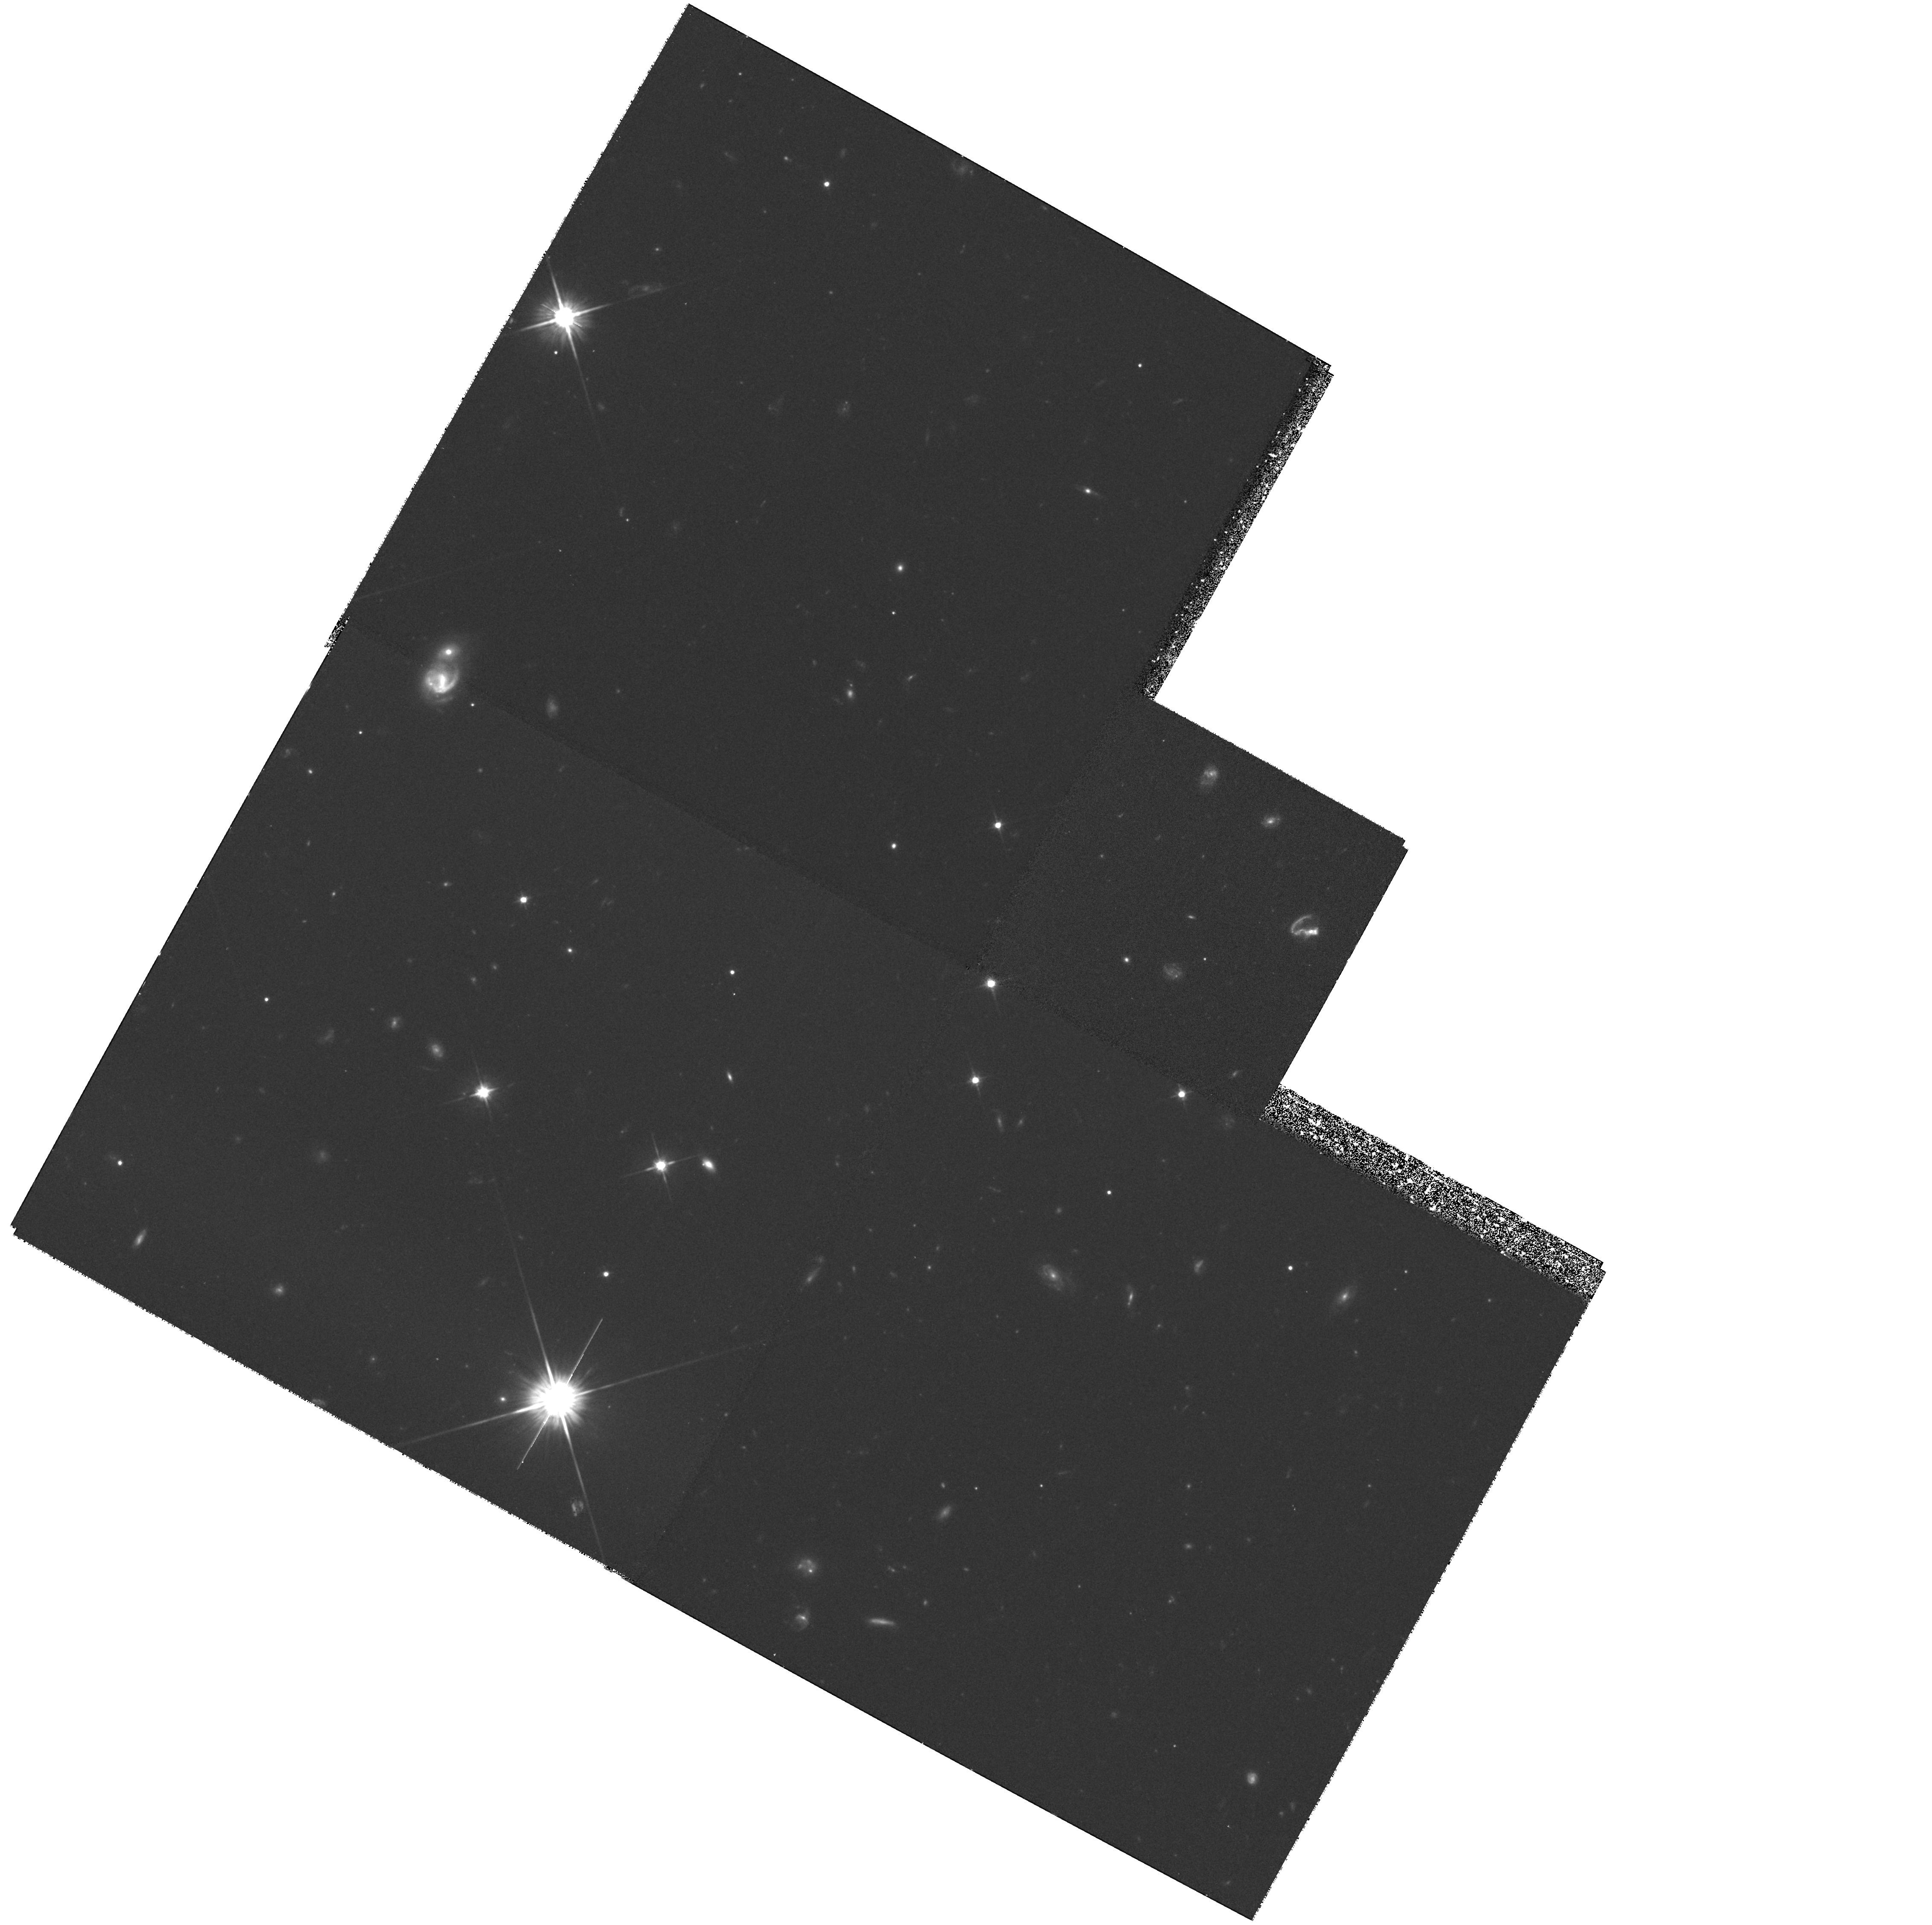
Target: Q1511-FIELD
Instrument: WFPC2/PC
Filter: F702W
Exposure: 1.4 h
Observation ID: hst_6557_10_wfpc2_pc_f702w_u36810

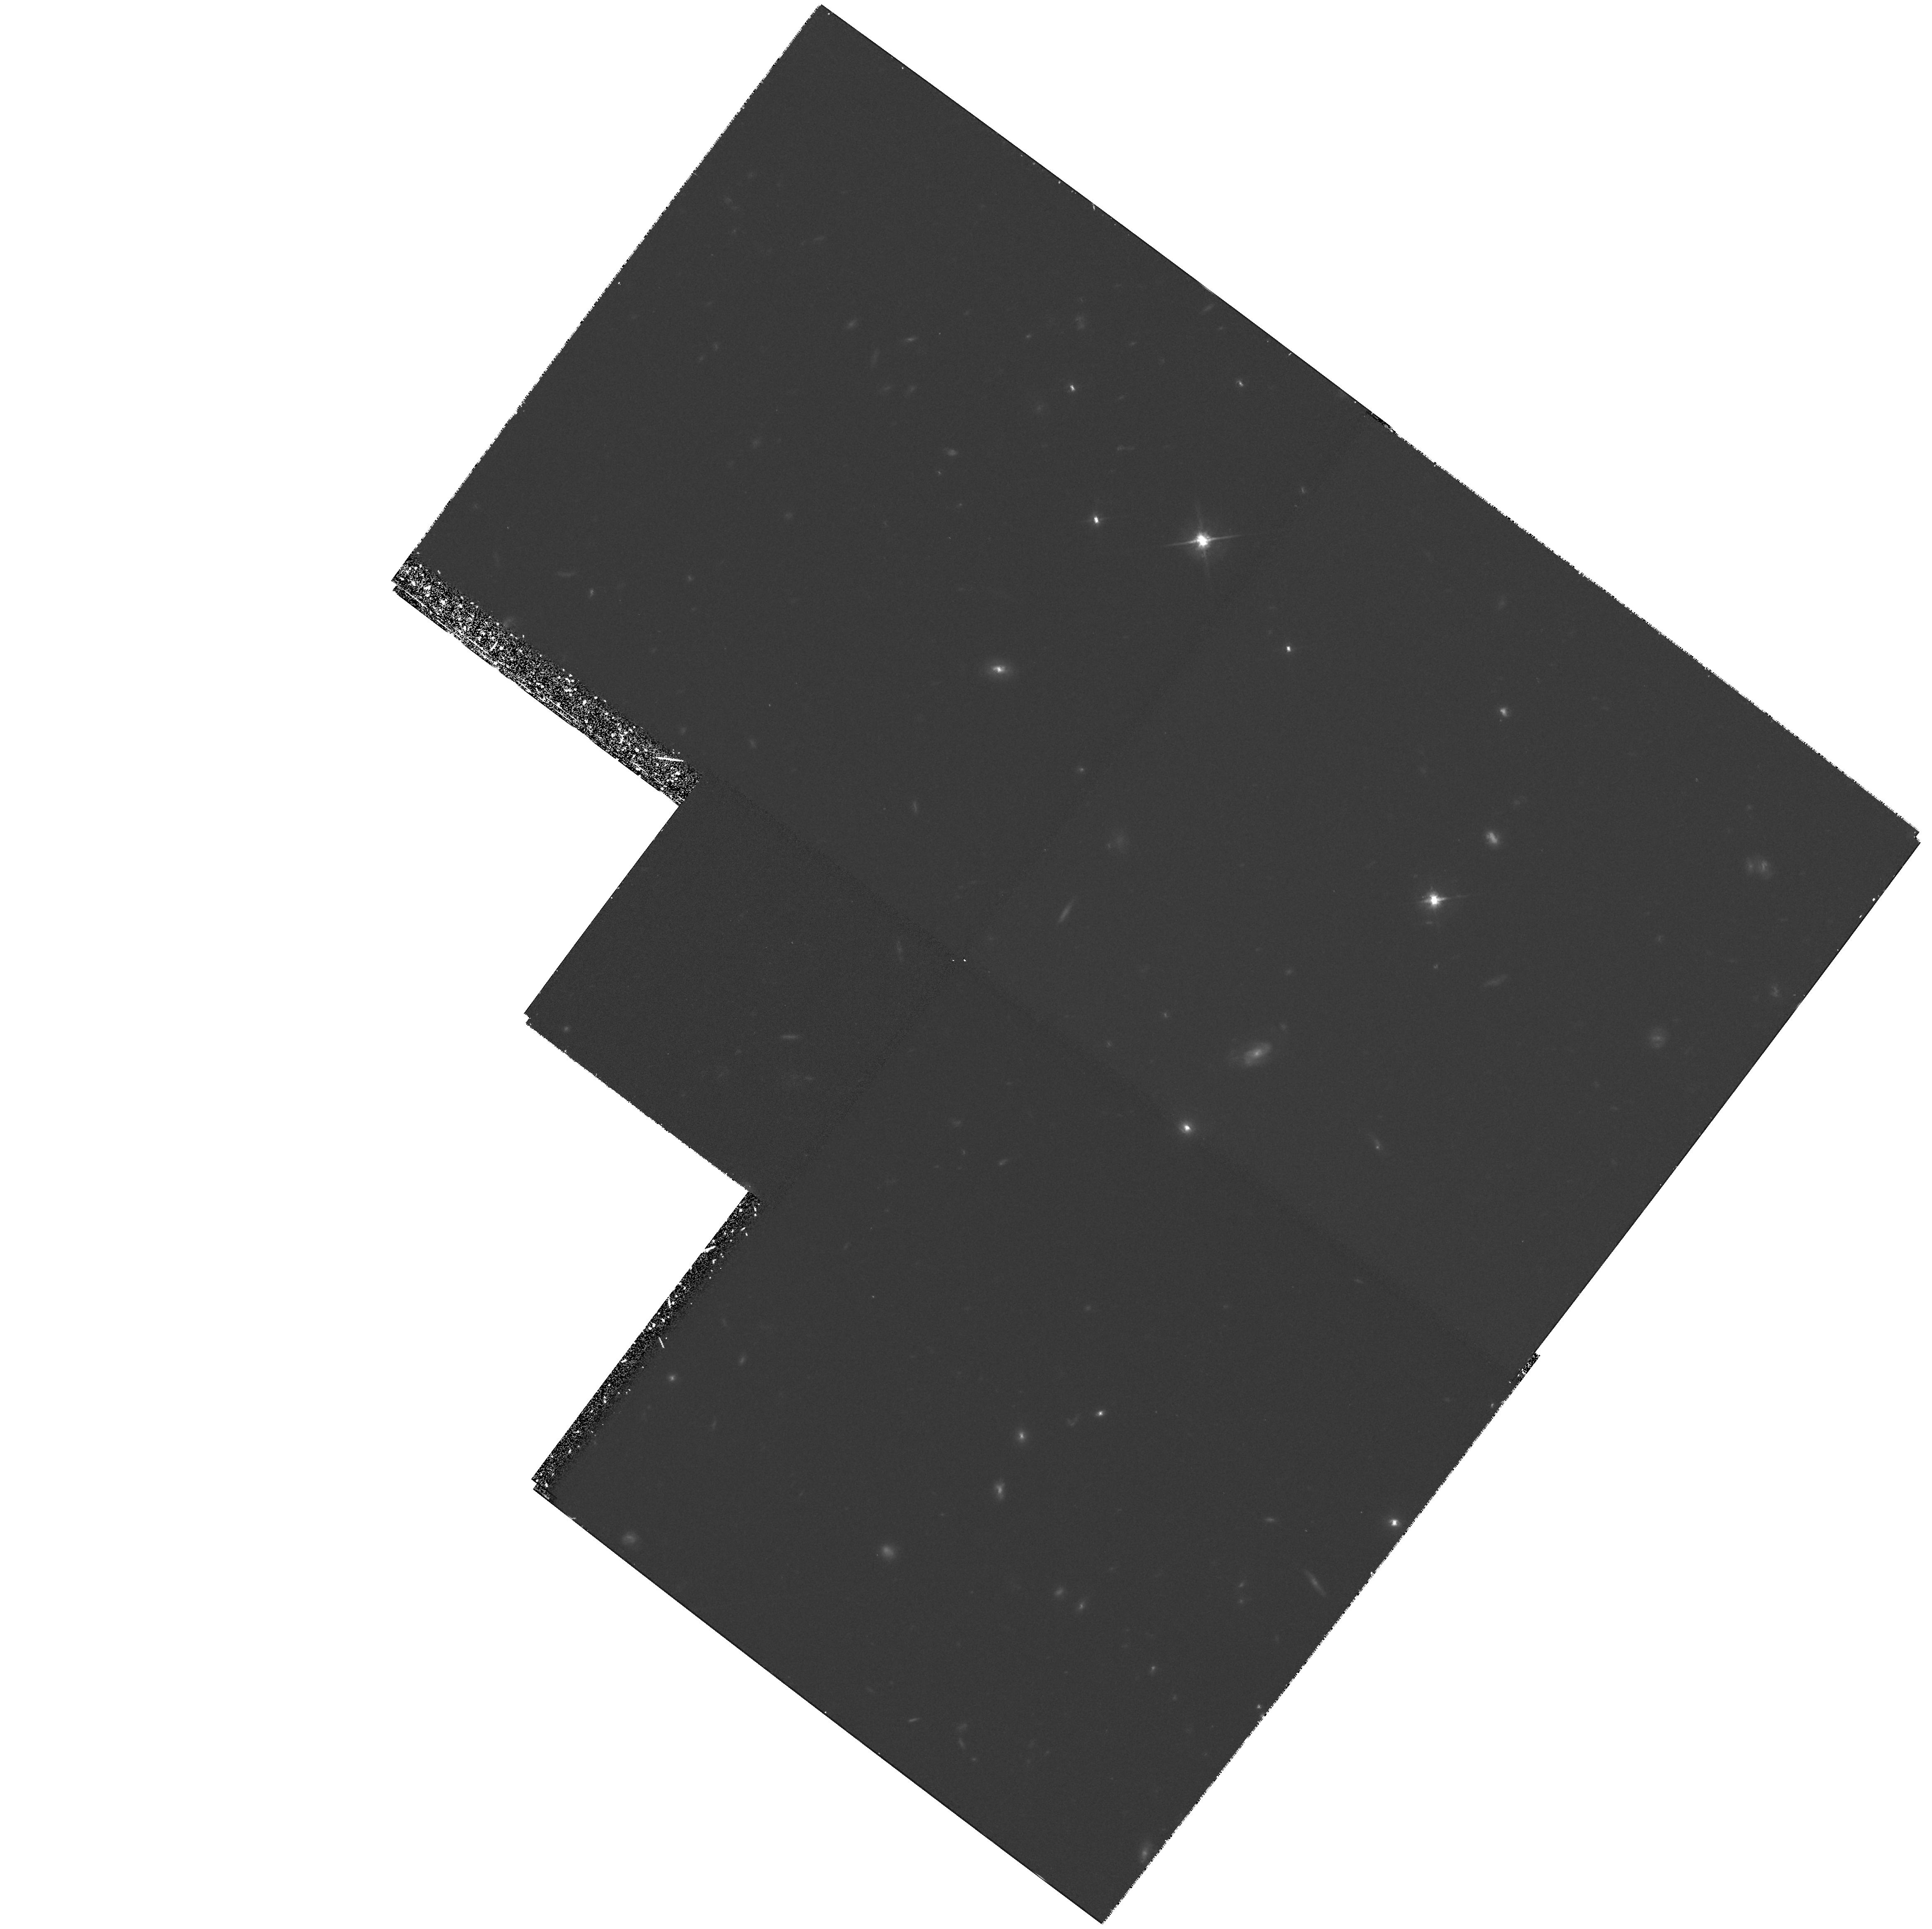
Target: Q1019-FIELD
Instrument: WFPC2/PC
Filter: F702W
Exposure: 1.4 h
Observation ID: hst_6557_06_wfpc2_pc_f702w_u36806

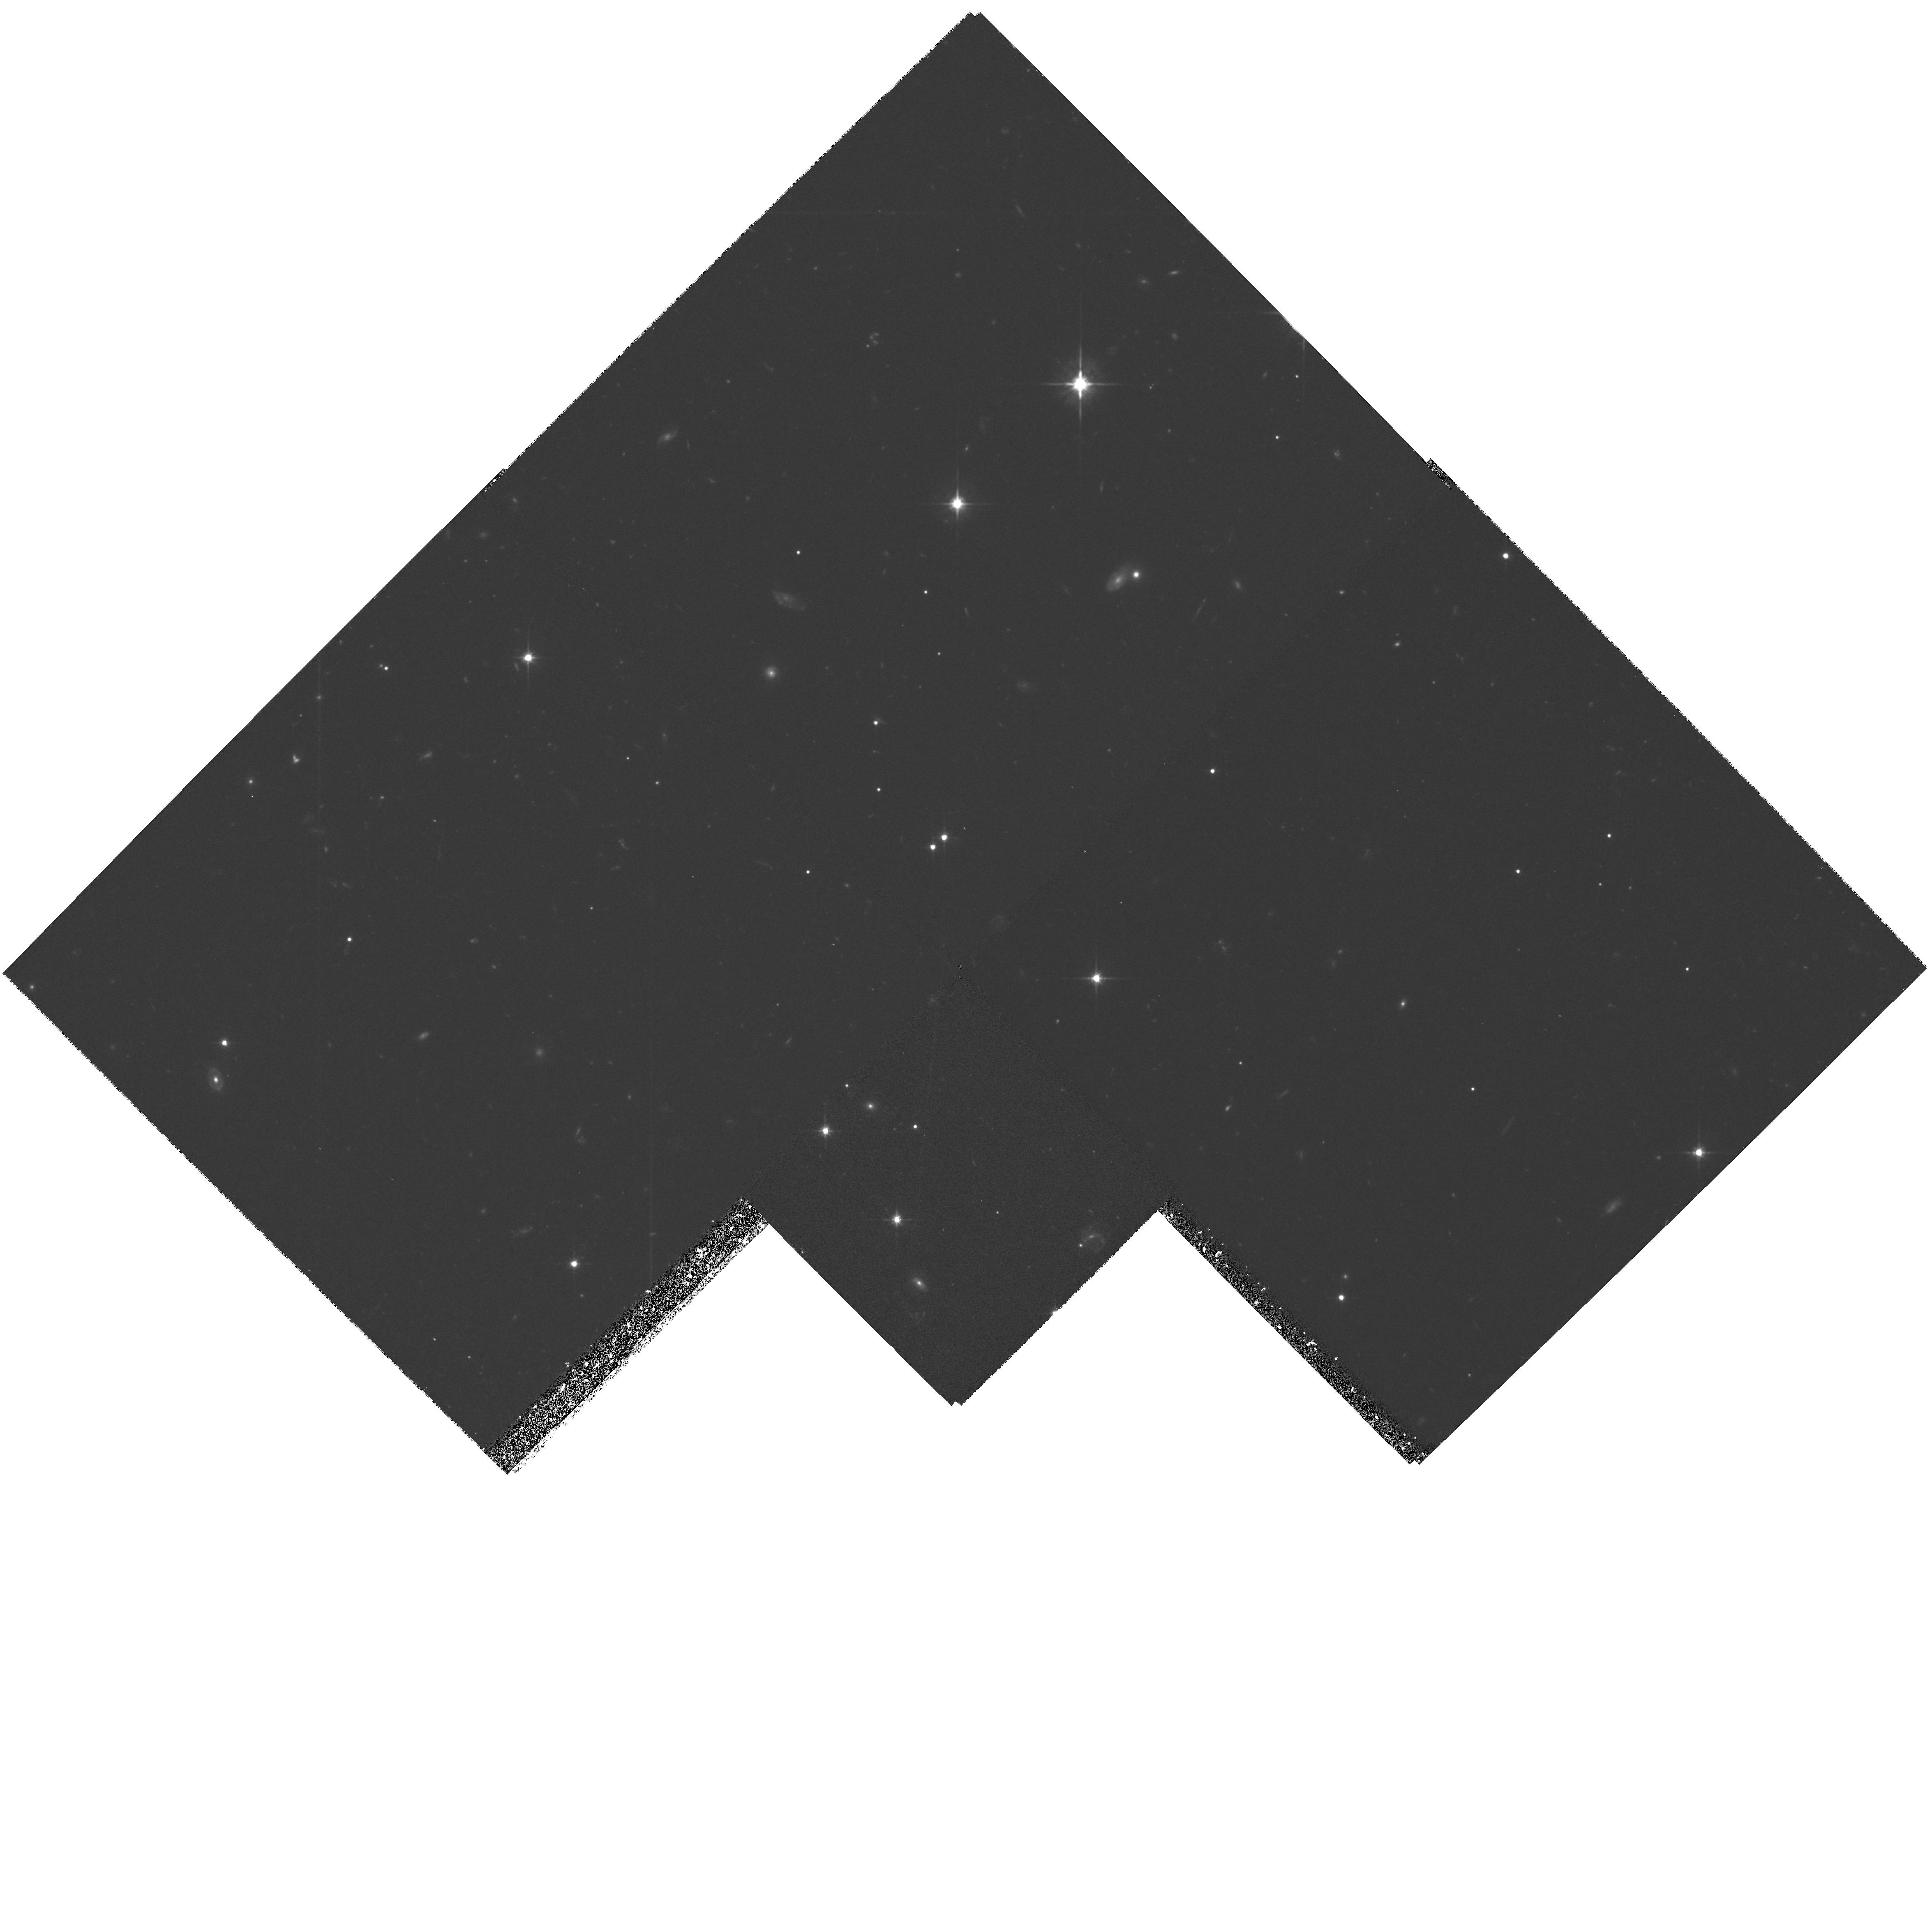
Target: Q1623-FIELD
Instrument: WFPC2/PC
Filter: F702W
Exposure: 1.4 h
Observation ID: hst_6557_11_wfpc2_pc_f702w_u36811

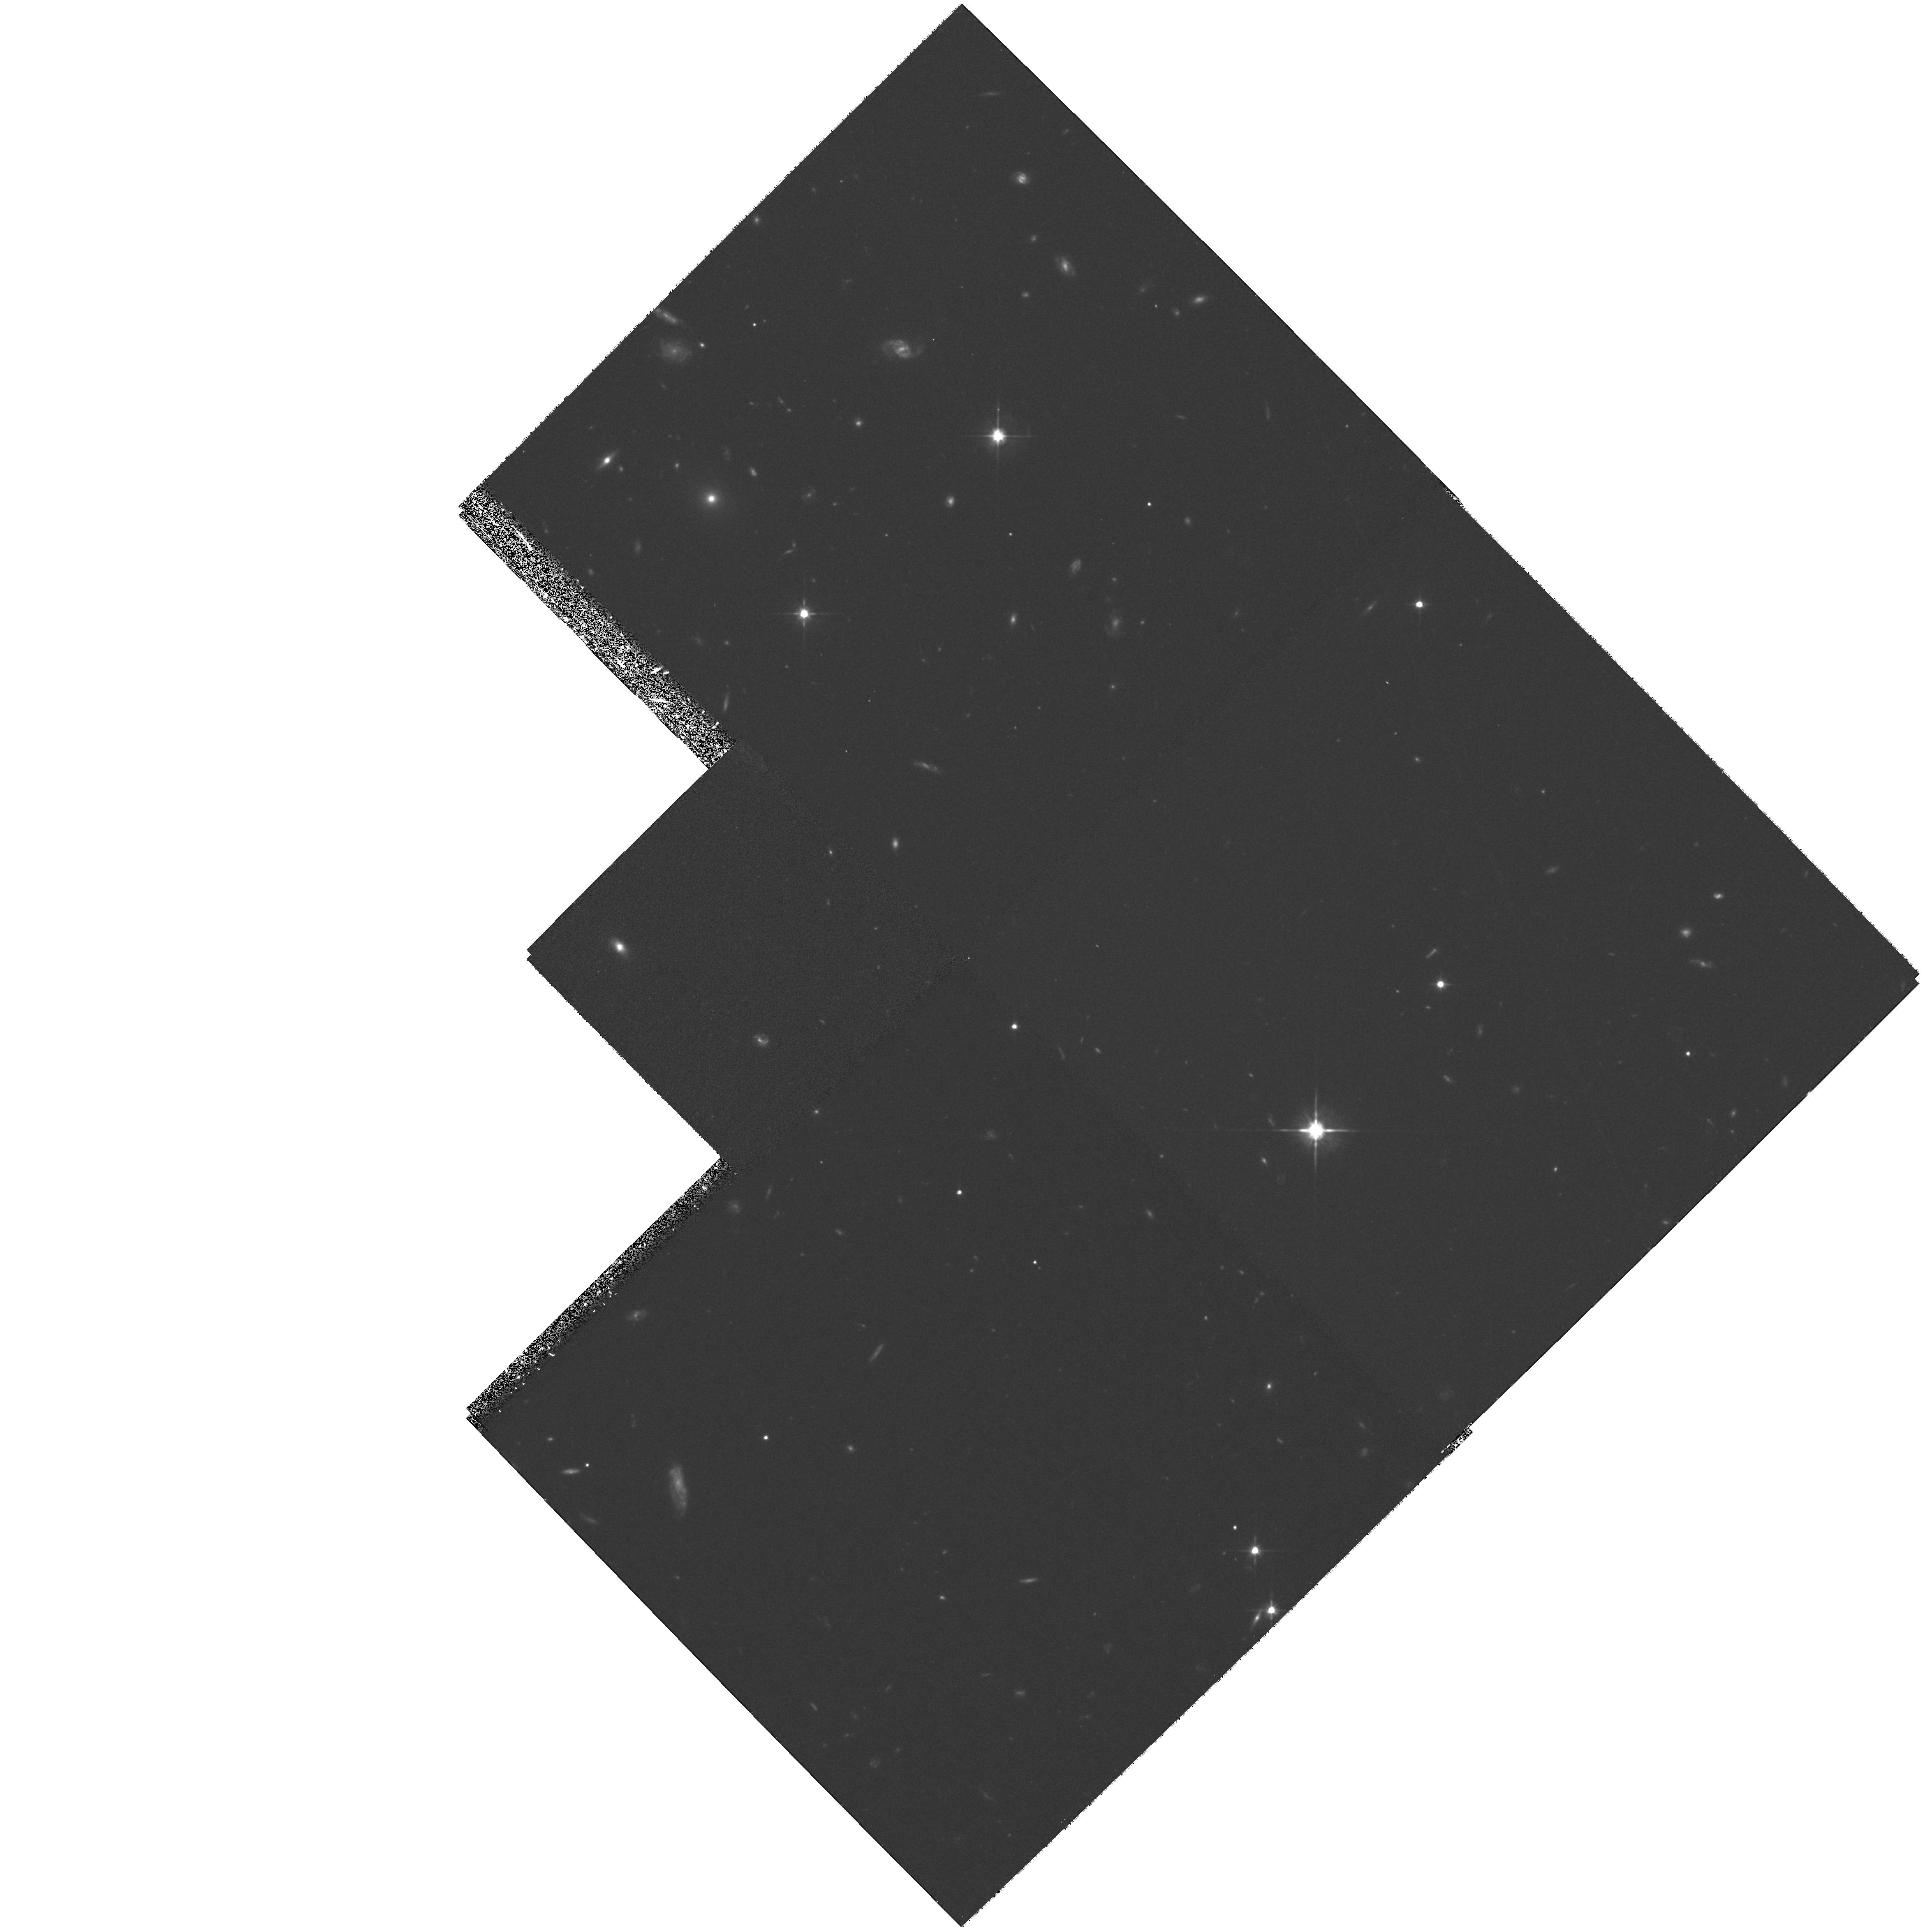
Target: Q0836-FIELD
Instrument: WFPC2/PC
Filter: F702W
Exposure: 1.4 h
Observation ID: hst_6557_04_wfpc2_pc_f702w_u36804

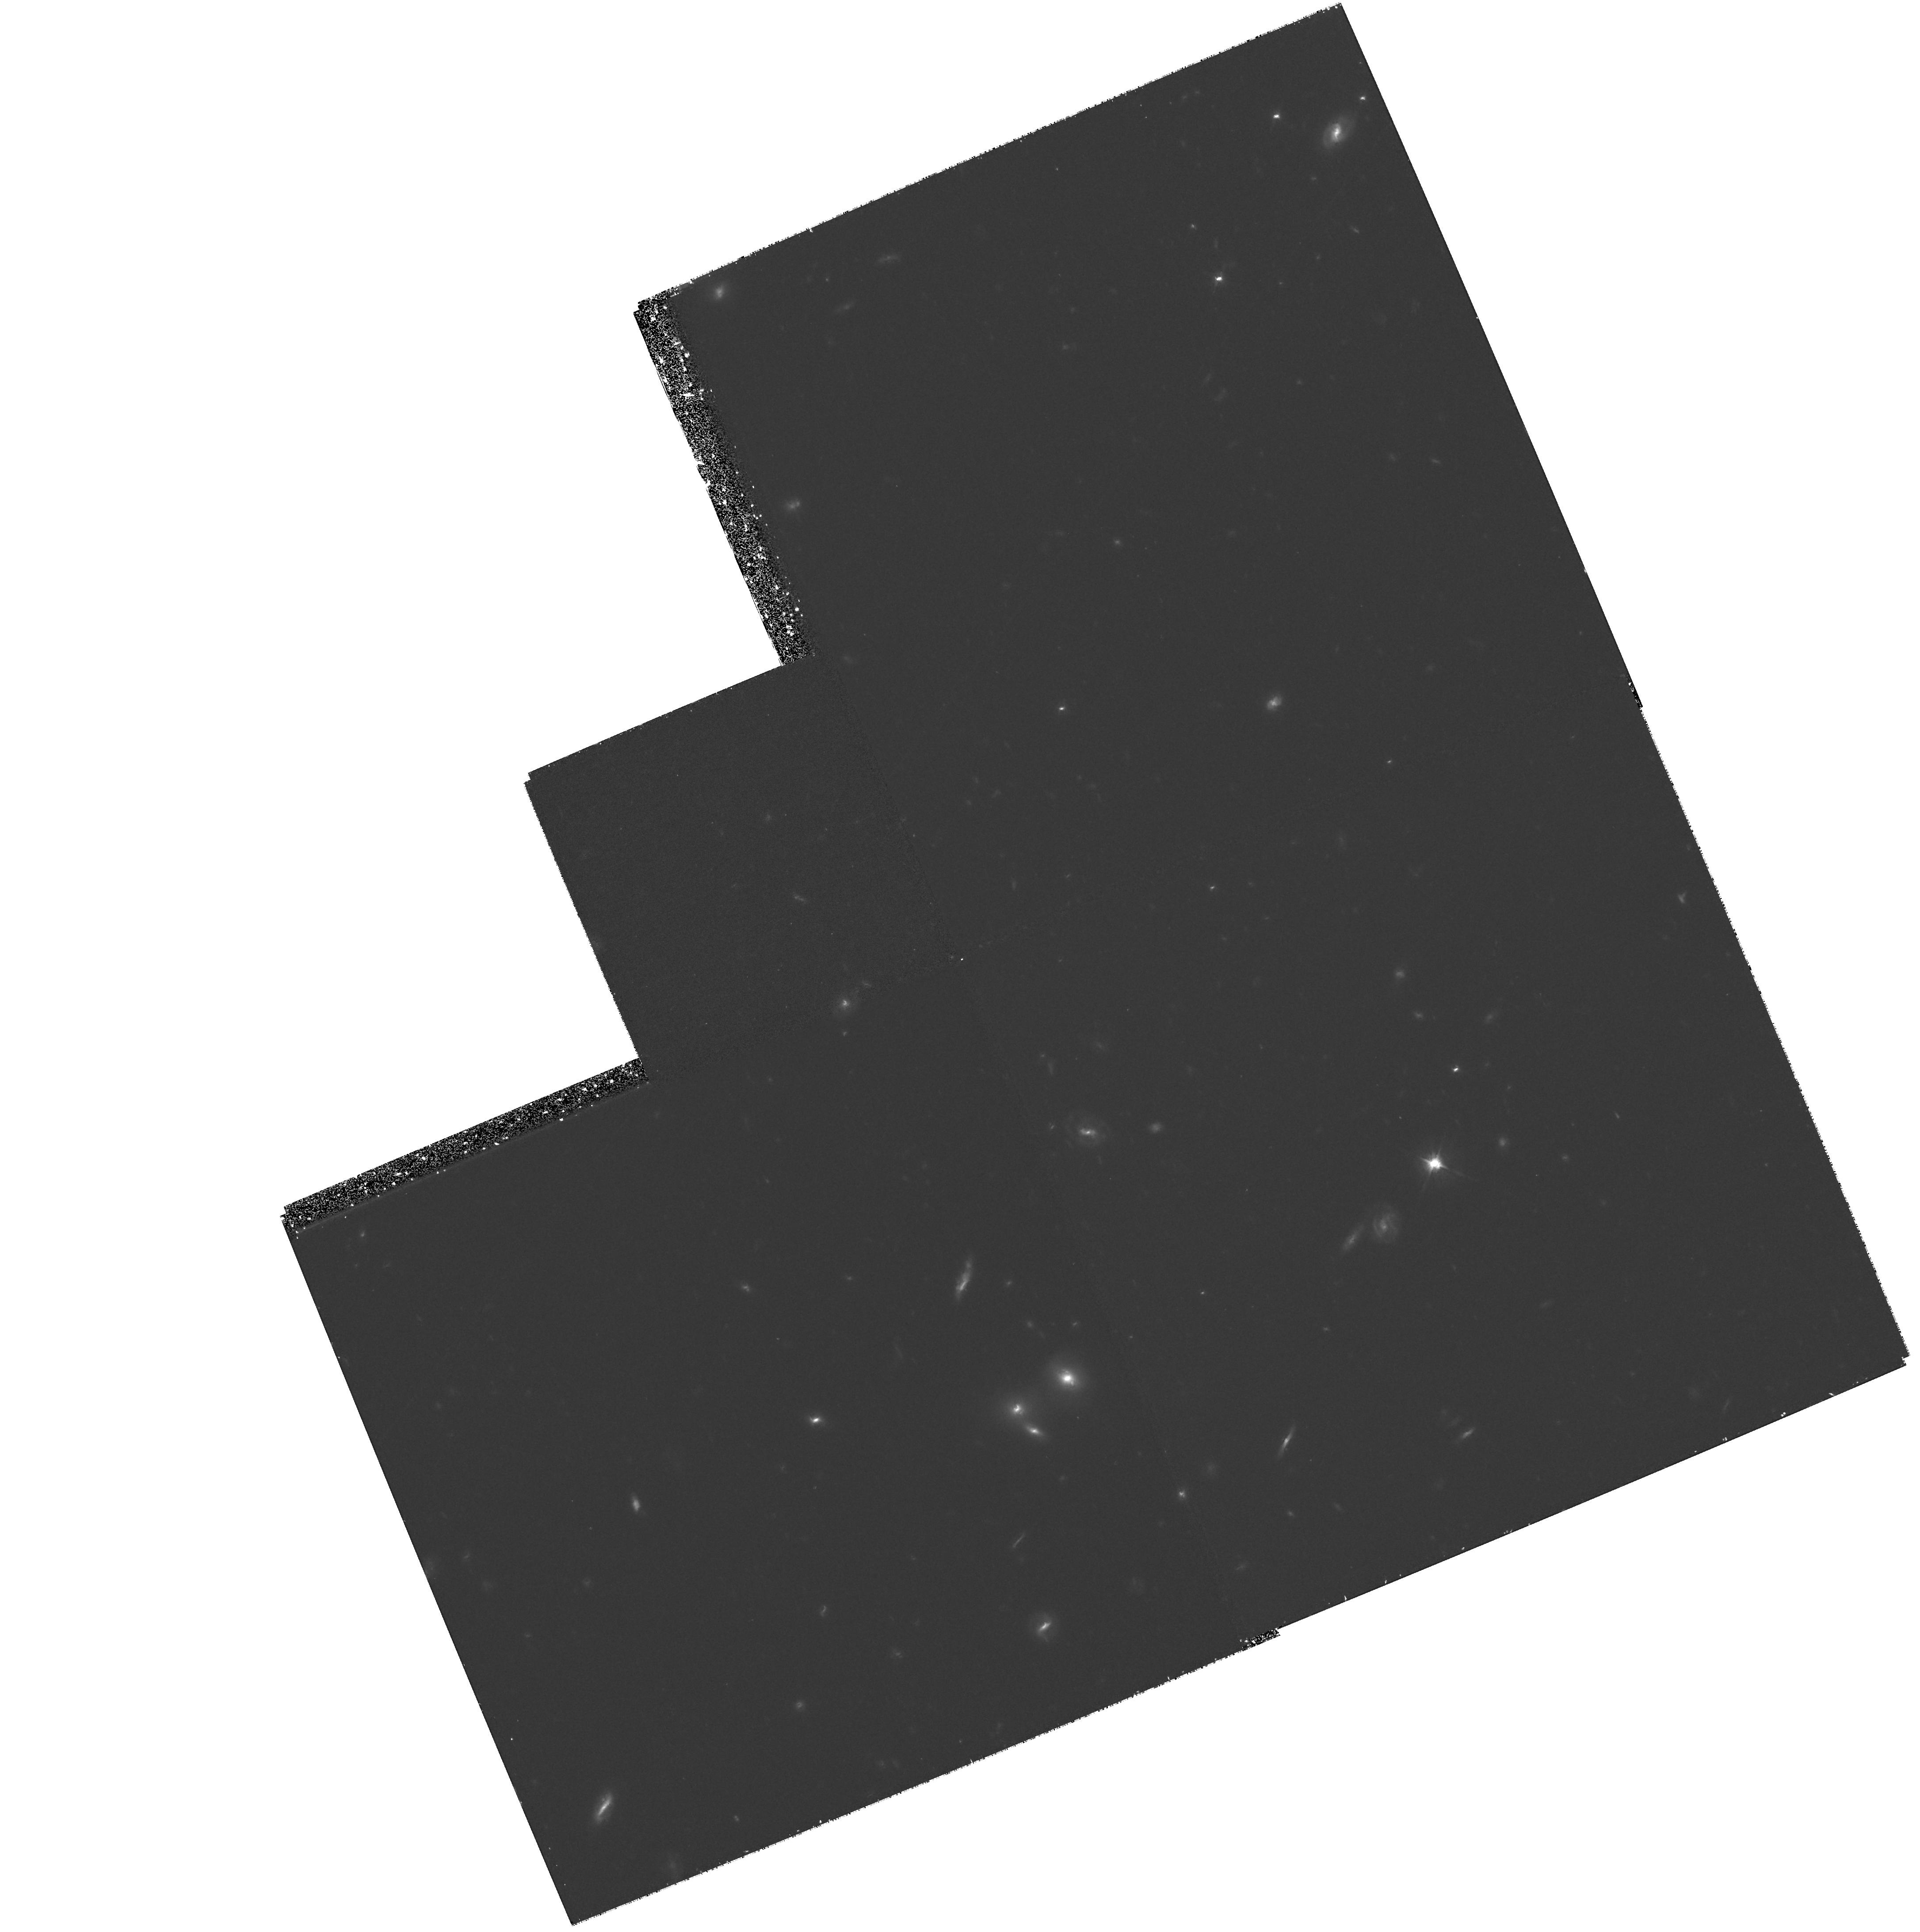
Target: Q0150-FIELD
Instrument: WFPC2/PC
Filter: F702W
Exposure: 1.4 h
Observation ID: hst_6557_52_wfpc2_pc_f702w_u36852

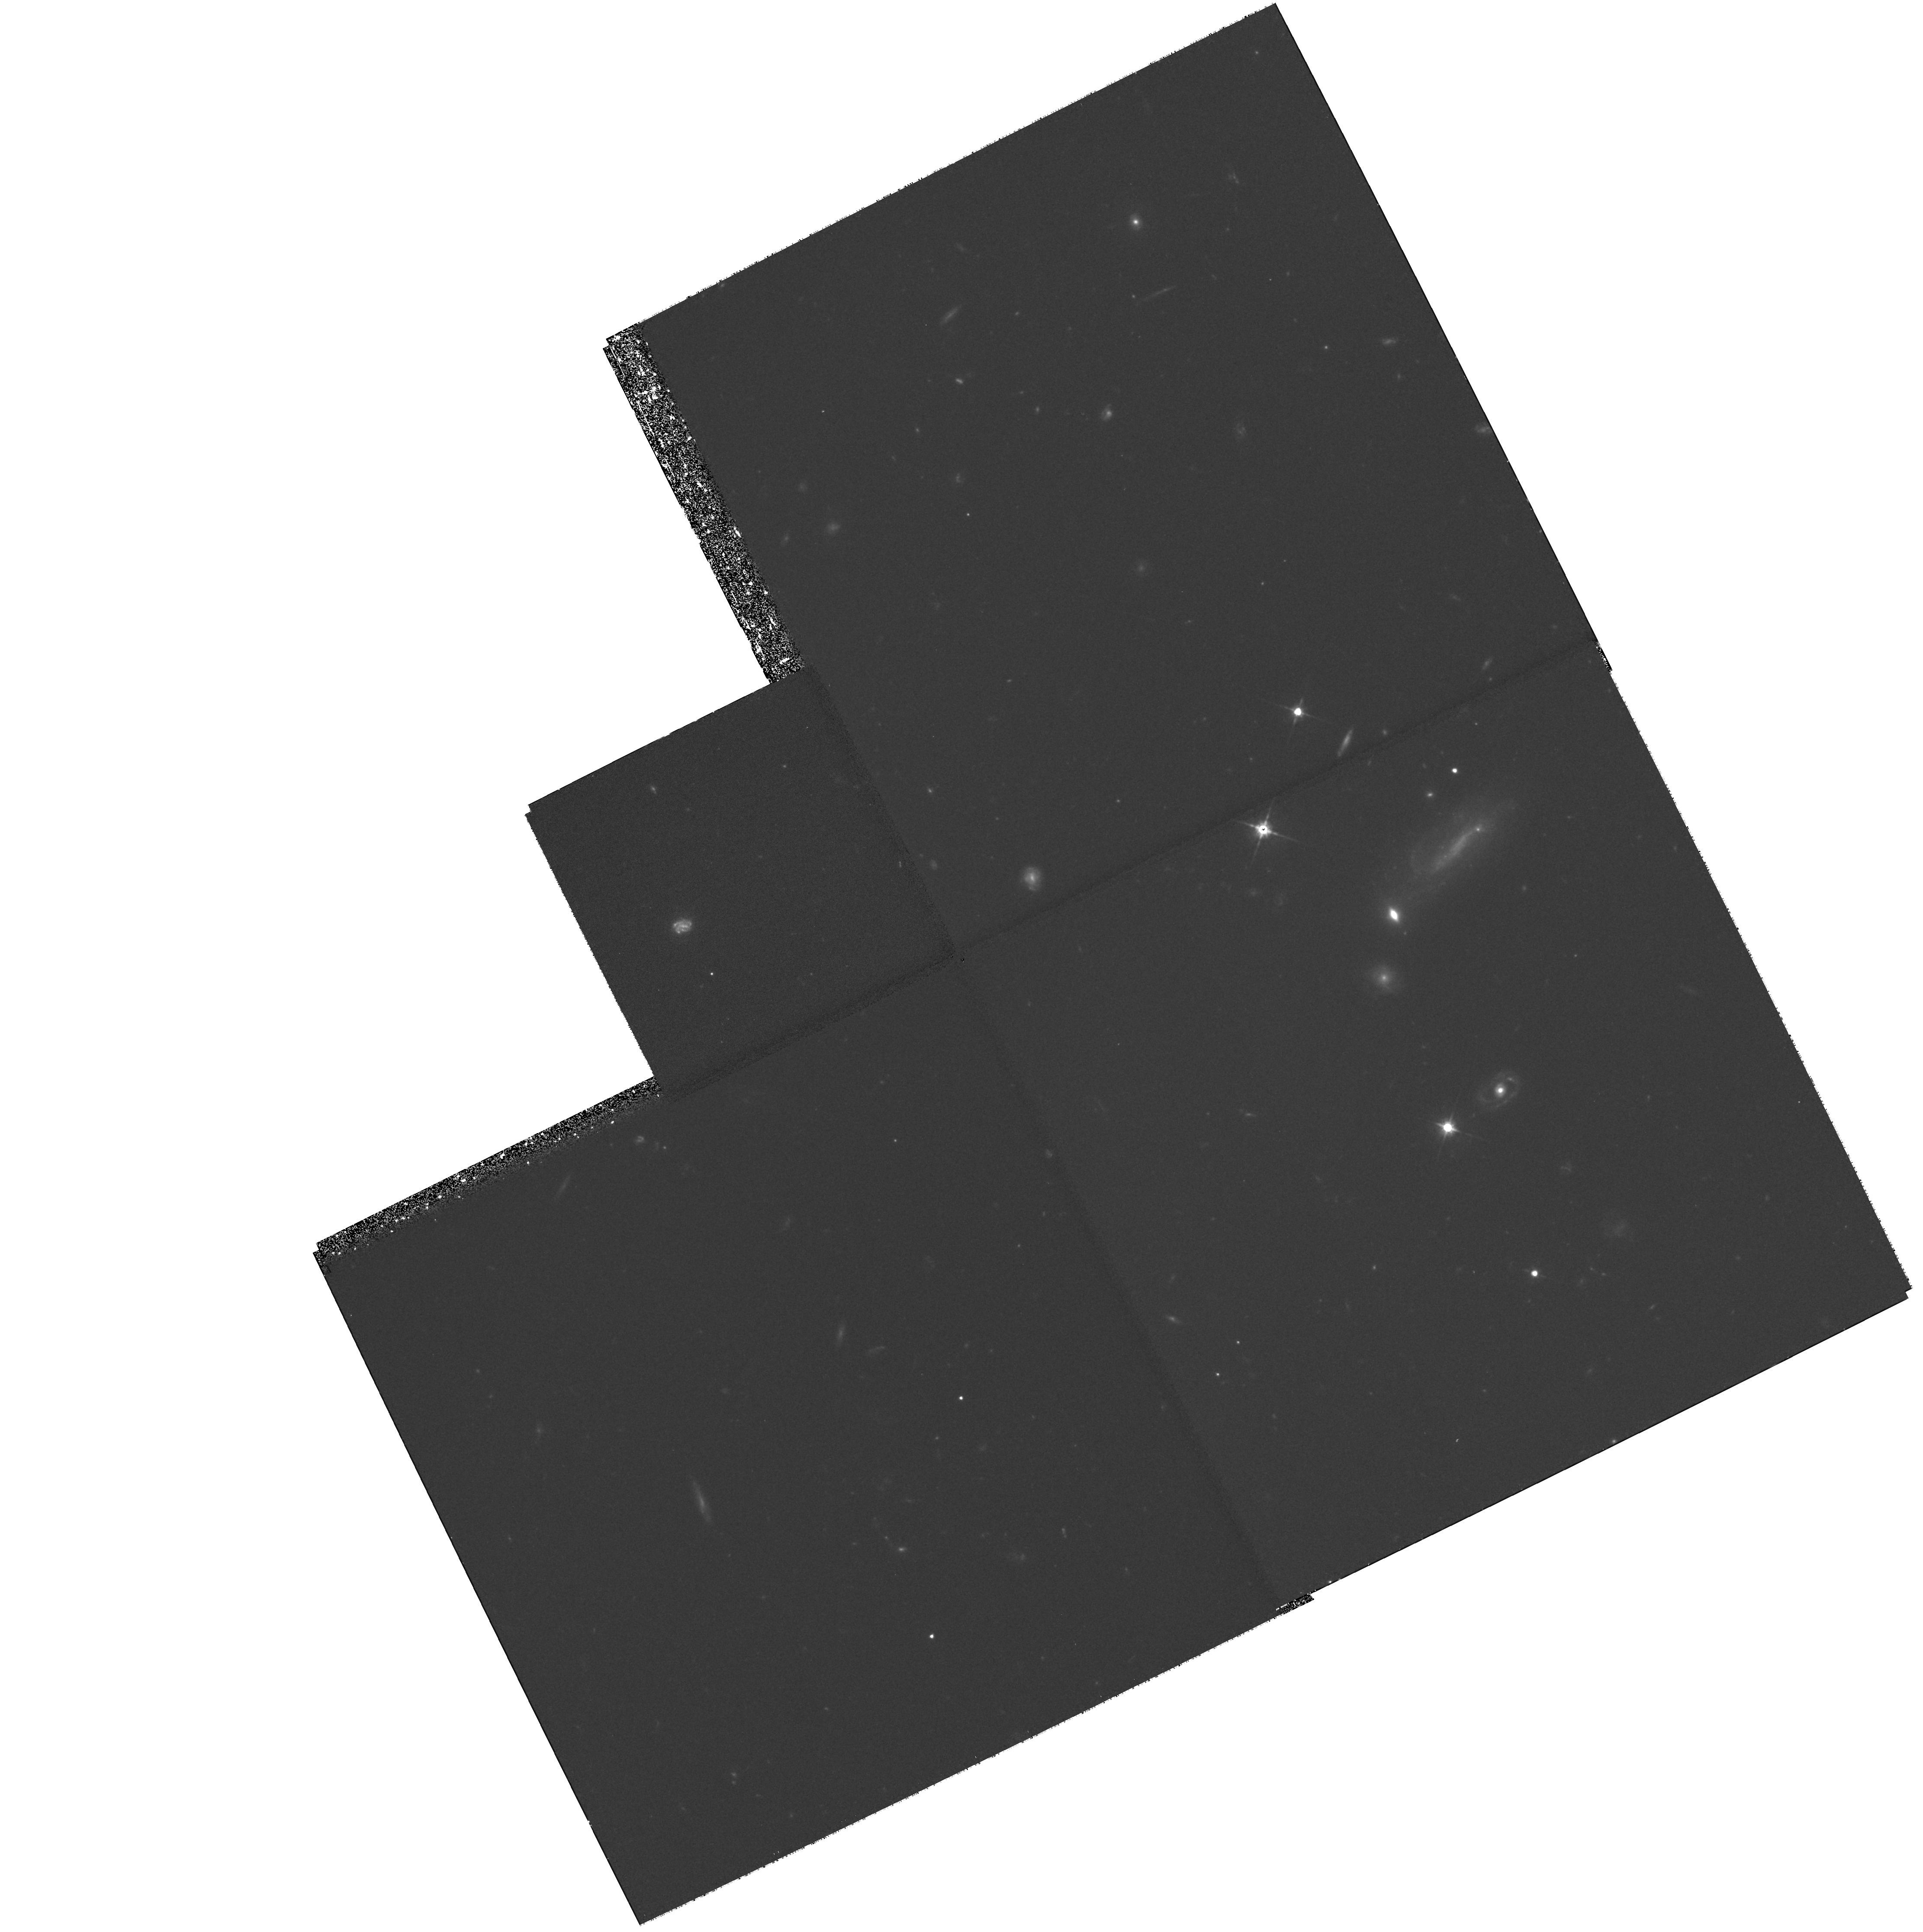
Target: Q0229-FIELD
Instrument: WFPC2/PC
Filter: F702W
Exposure: 1.4 h
Observation ID: hst_6557_03_wfpc2_pc_f702w_u36803

WFPC2 Imaging of Intermediate Redshift Absorption-Selected Galaxies (PI: Steidel, Charles C.)

We propose to continue using WFPC2 to obtain high resolution images of 0.3 <= z <= 1.0 galaxies taken from a survey selected by diffuse gas cross-section rather than apparent magnitude. The implications of our survey are that large, roughly spherical gaseous halos are a generic property of all relatively massive (L_K > 0.05L_K^* )galaxies, and that the nature of these envelopes is more closely related to galaxy mass than to current star formation rate or spectroscopic type. The aim of our proposed observations is to use a representative subset of our sample in order 1) to test directly whether the absorbers represent the full range in normal Hubble sequence morphological types (as suggested by the ground--based spectra and colors) 2) to confirm whether the statistical inference of roughly spherical gas distributions is correct by examining whether, e.g., galaxy inclination angle is related to the nature of the absorption, 3) to verify that the galaxies identified as the absorbers are indeed the most likely candidates by searching for previously undetected faint companions very near the QSO line of sight, and 4) to obtain crucial morphological and sky--orientation information that can be combined with our existing ground-- based data and with planned high resolution spectroscopy of the background QSOs to obtain a complete picture of the interrelationship between morphological type, impact parameter, star formation rate, and the gas--phase geometry, kinematics, physical conditions, and chemical abundances.